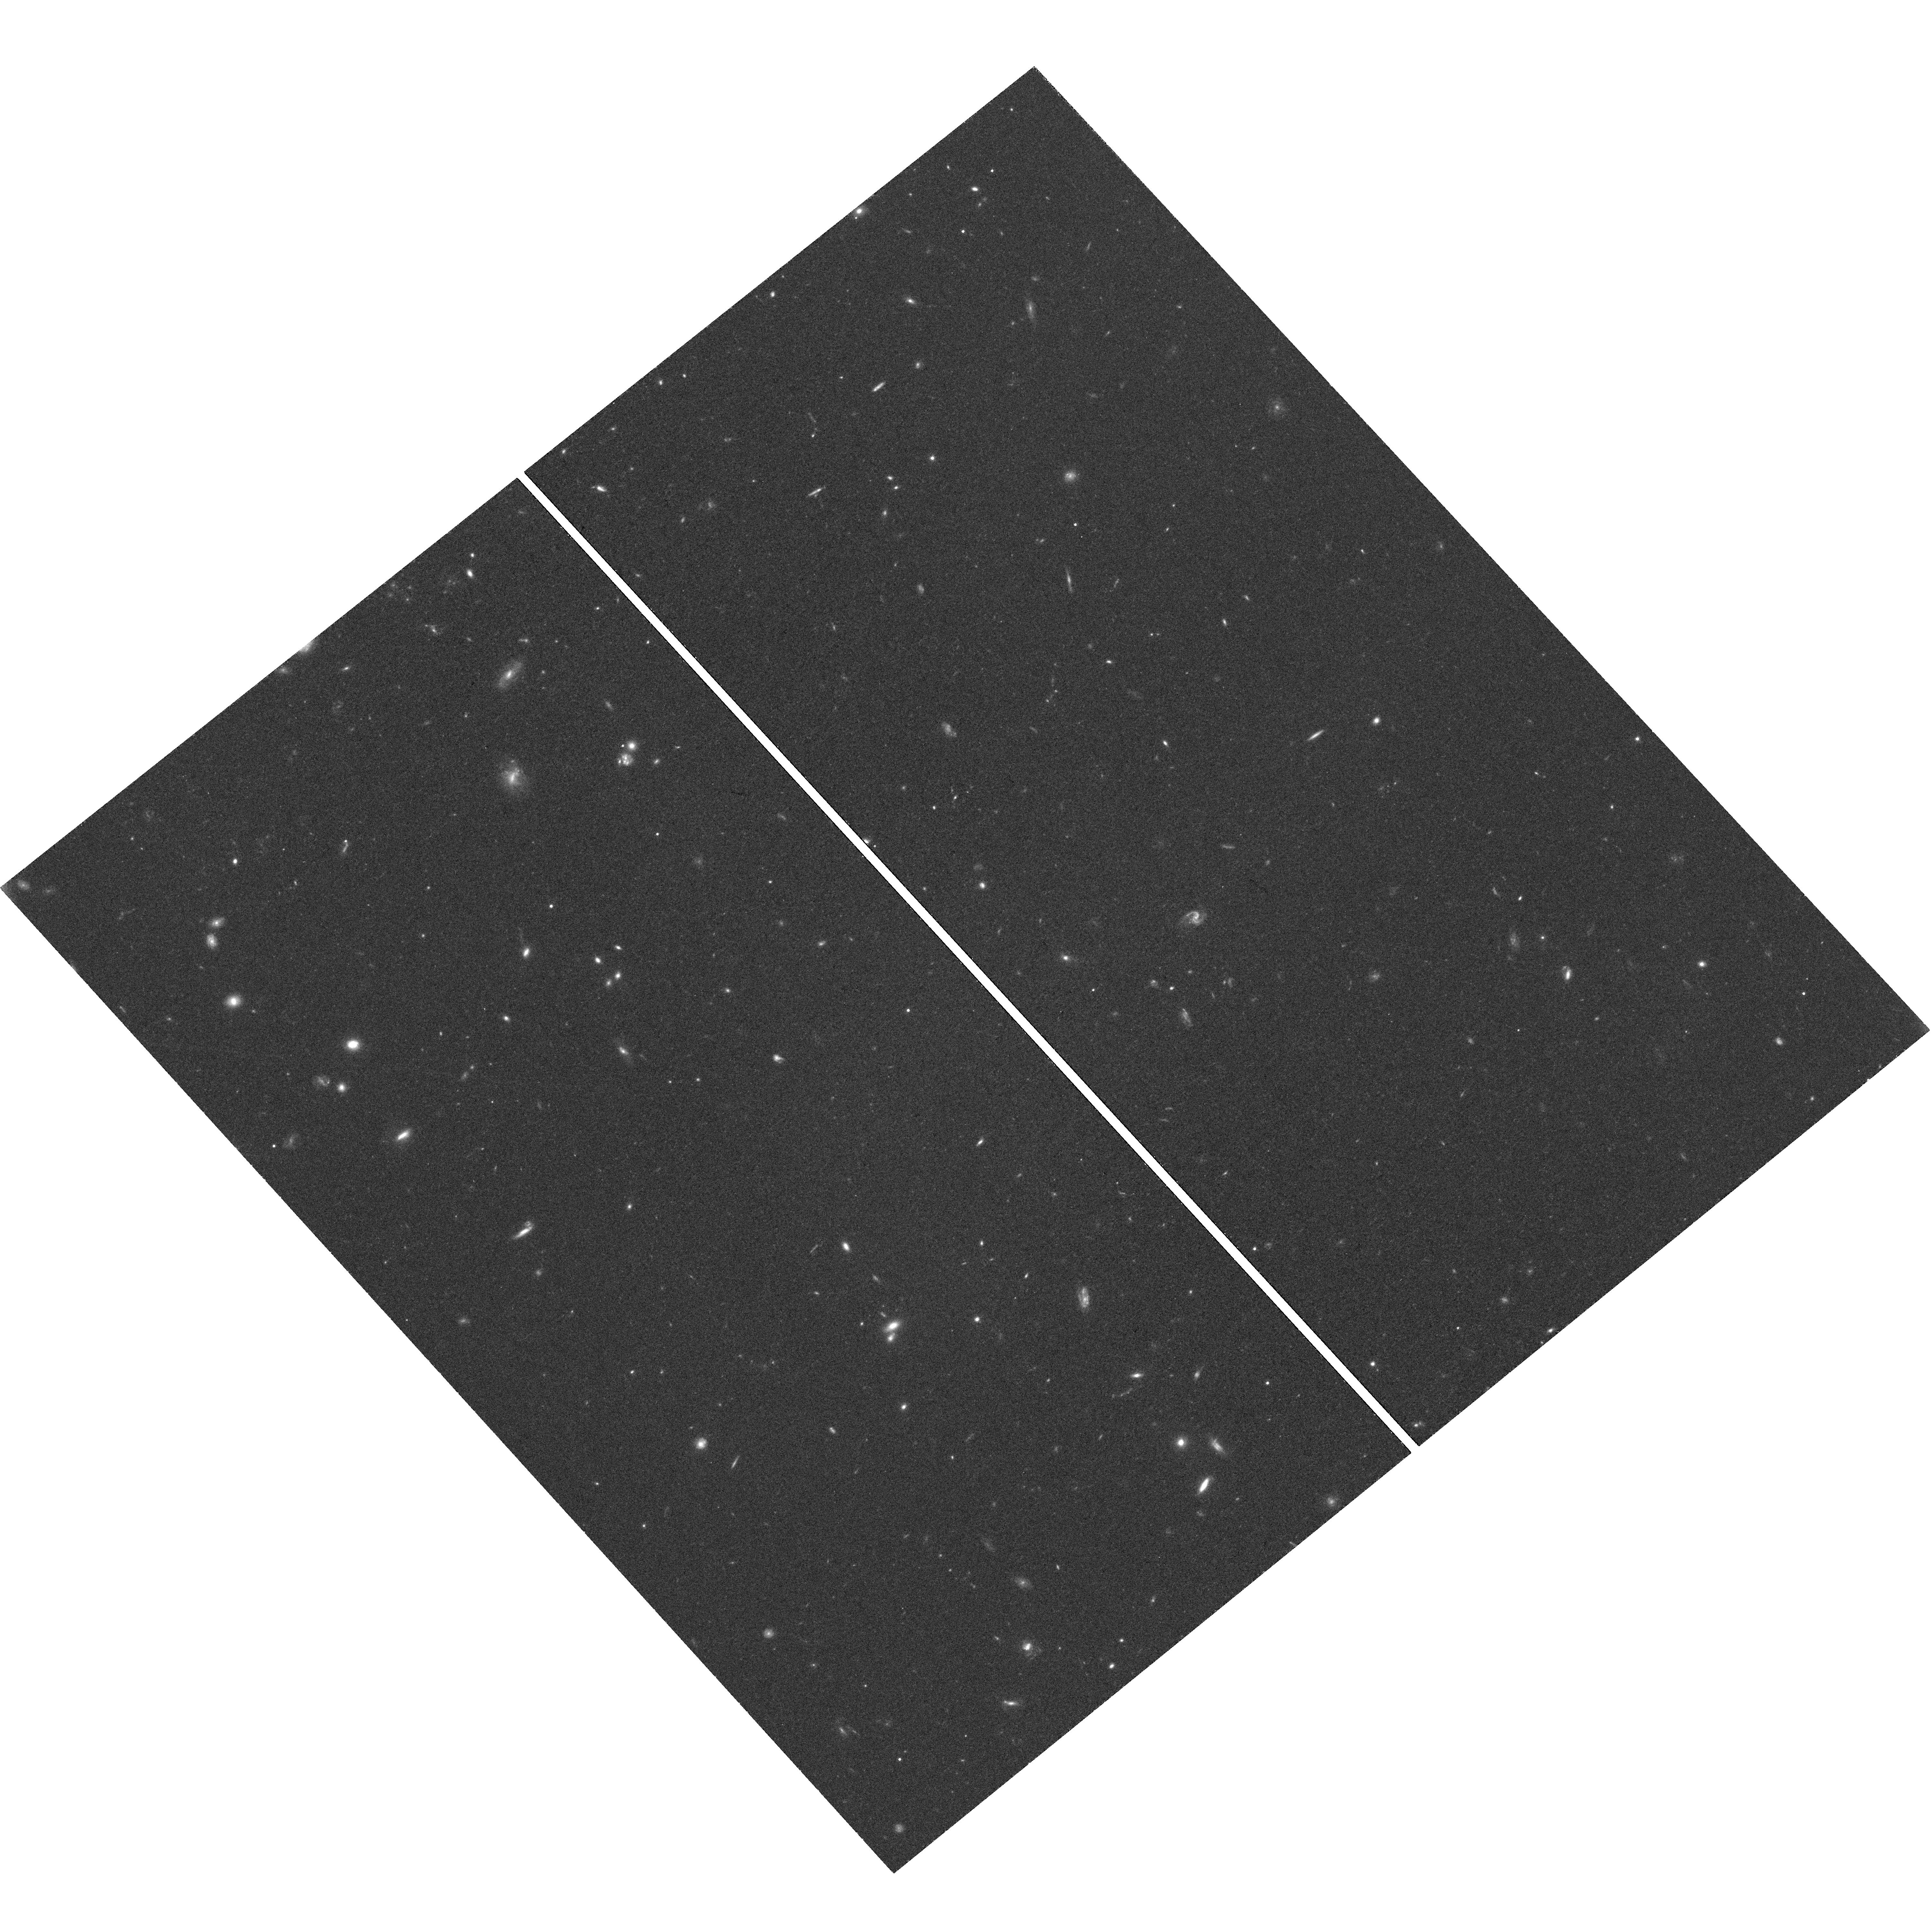
Target: field at RA 172.862°, Dec 2.157°. Instrument: WFC3/UVIS. Filter: F814W. Exposure: 1.3 h. Observation ID: hst_14770_04_wfc3_uvis_f814w_id6m04

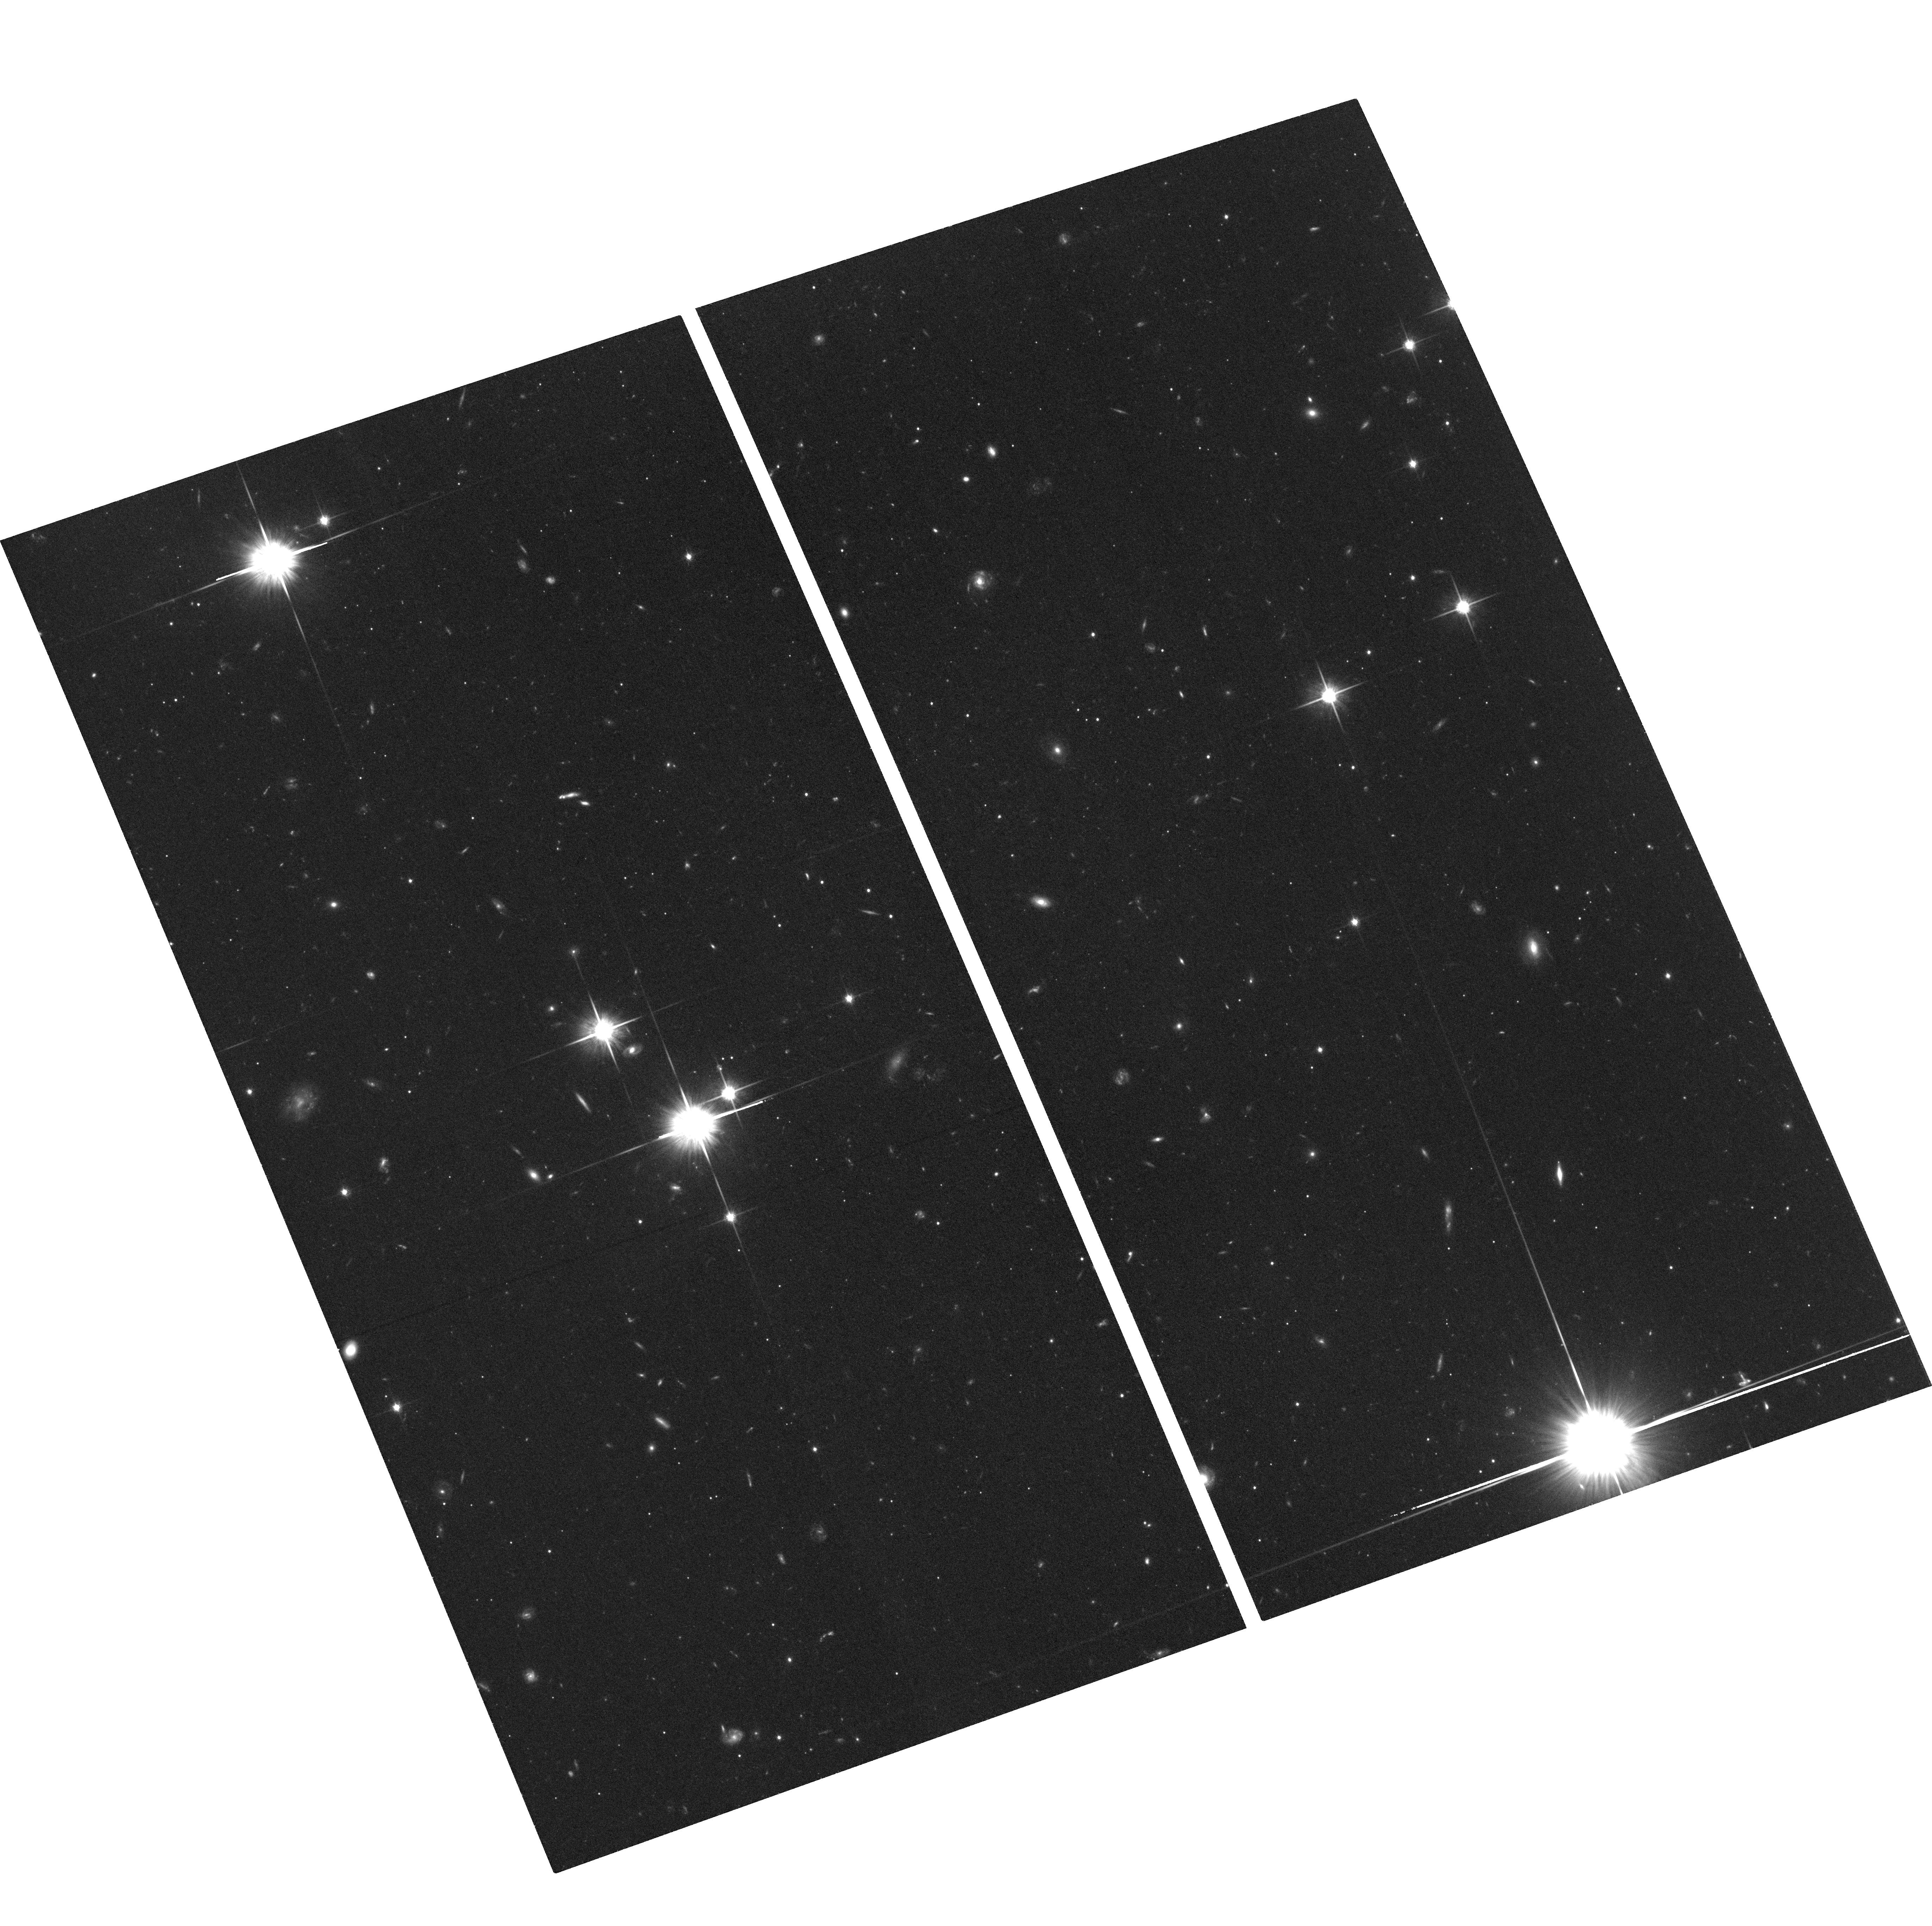
Target: CRATER-2. Instrument: ACS/WFC. Filter: F814W. Exposure: 1.4 h. Observation ID: hst_14770_02_acs_wfc_f814w_jd6m02

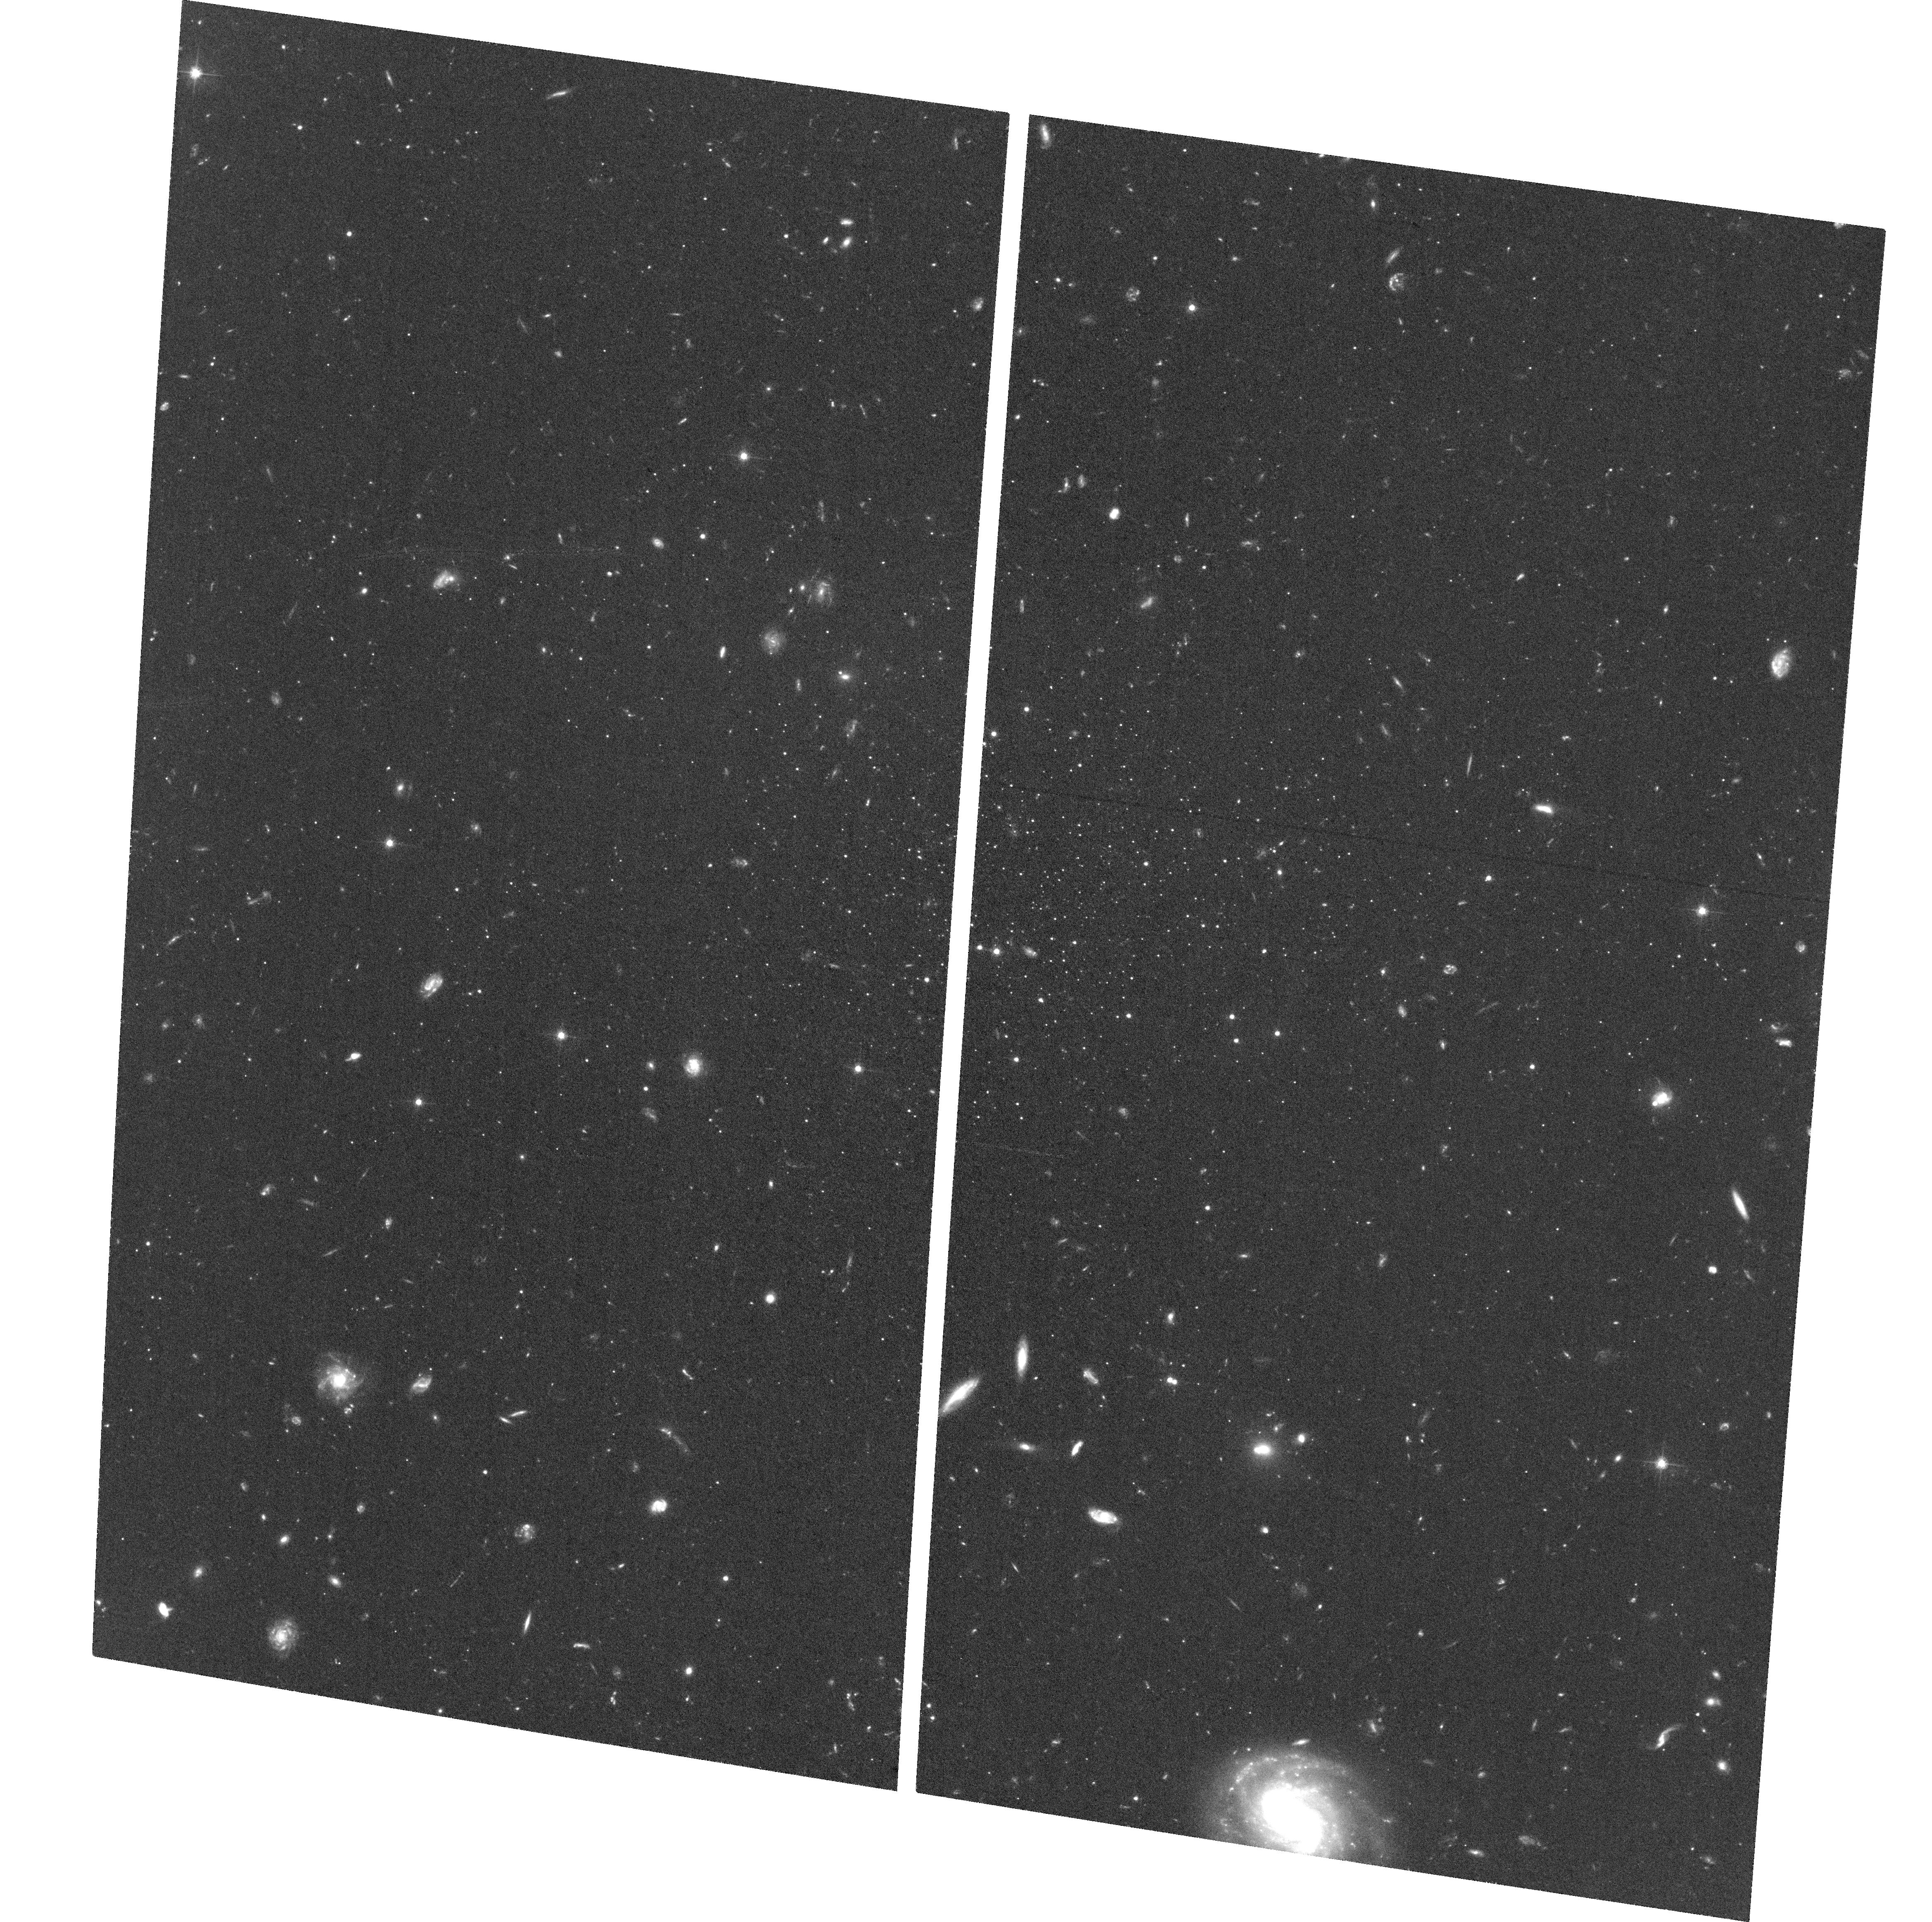
Target: LEO-V. Instrument: ACS/WFC. Filter: F606W. Exposure: 1.3 h. Observation ID: hst_14770_03_acs_wfc_f606w_jd6m03

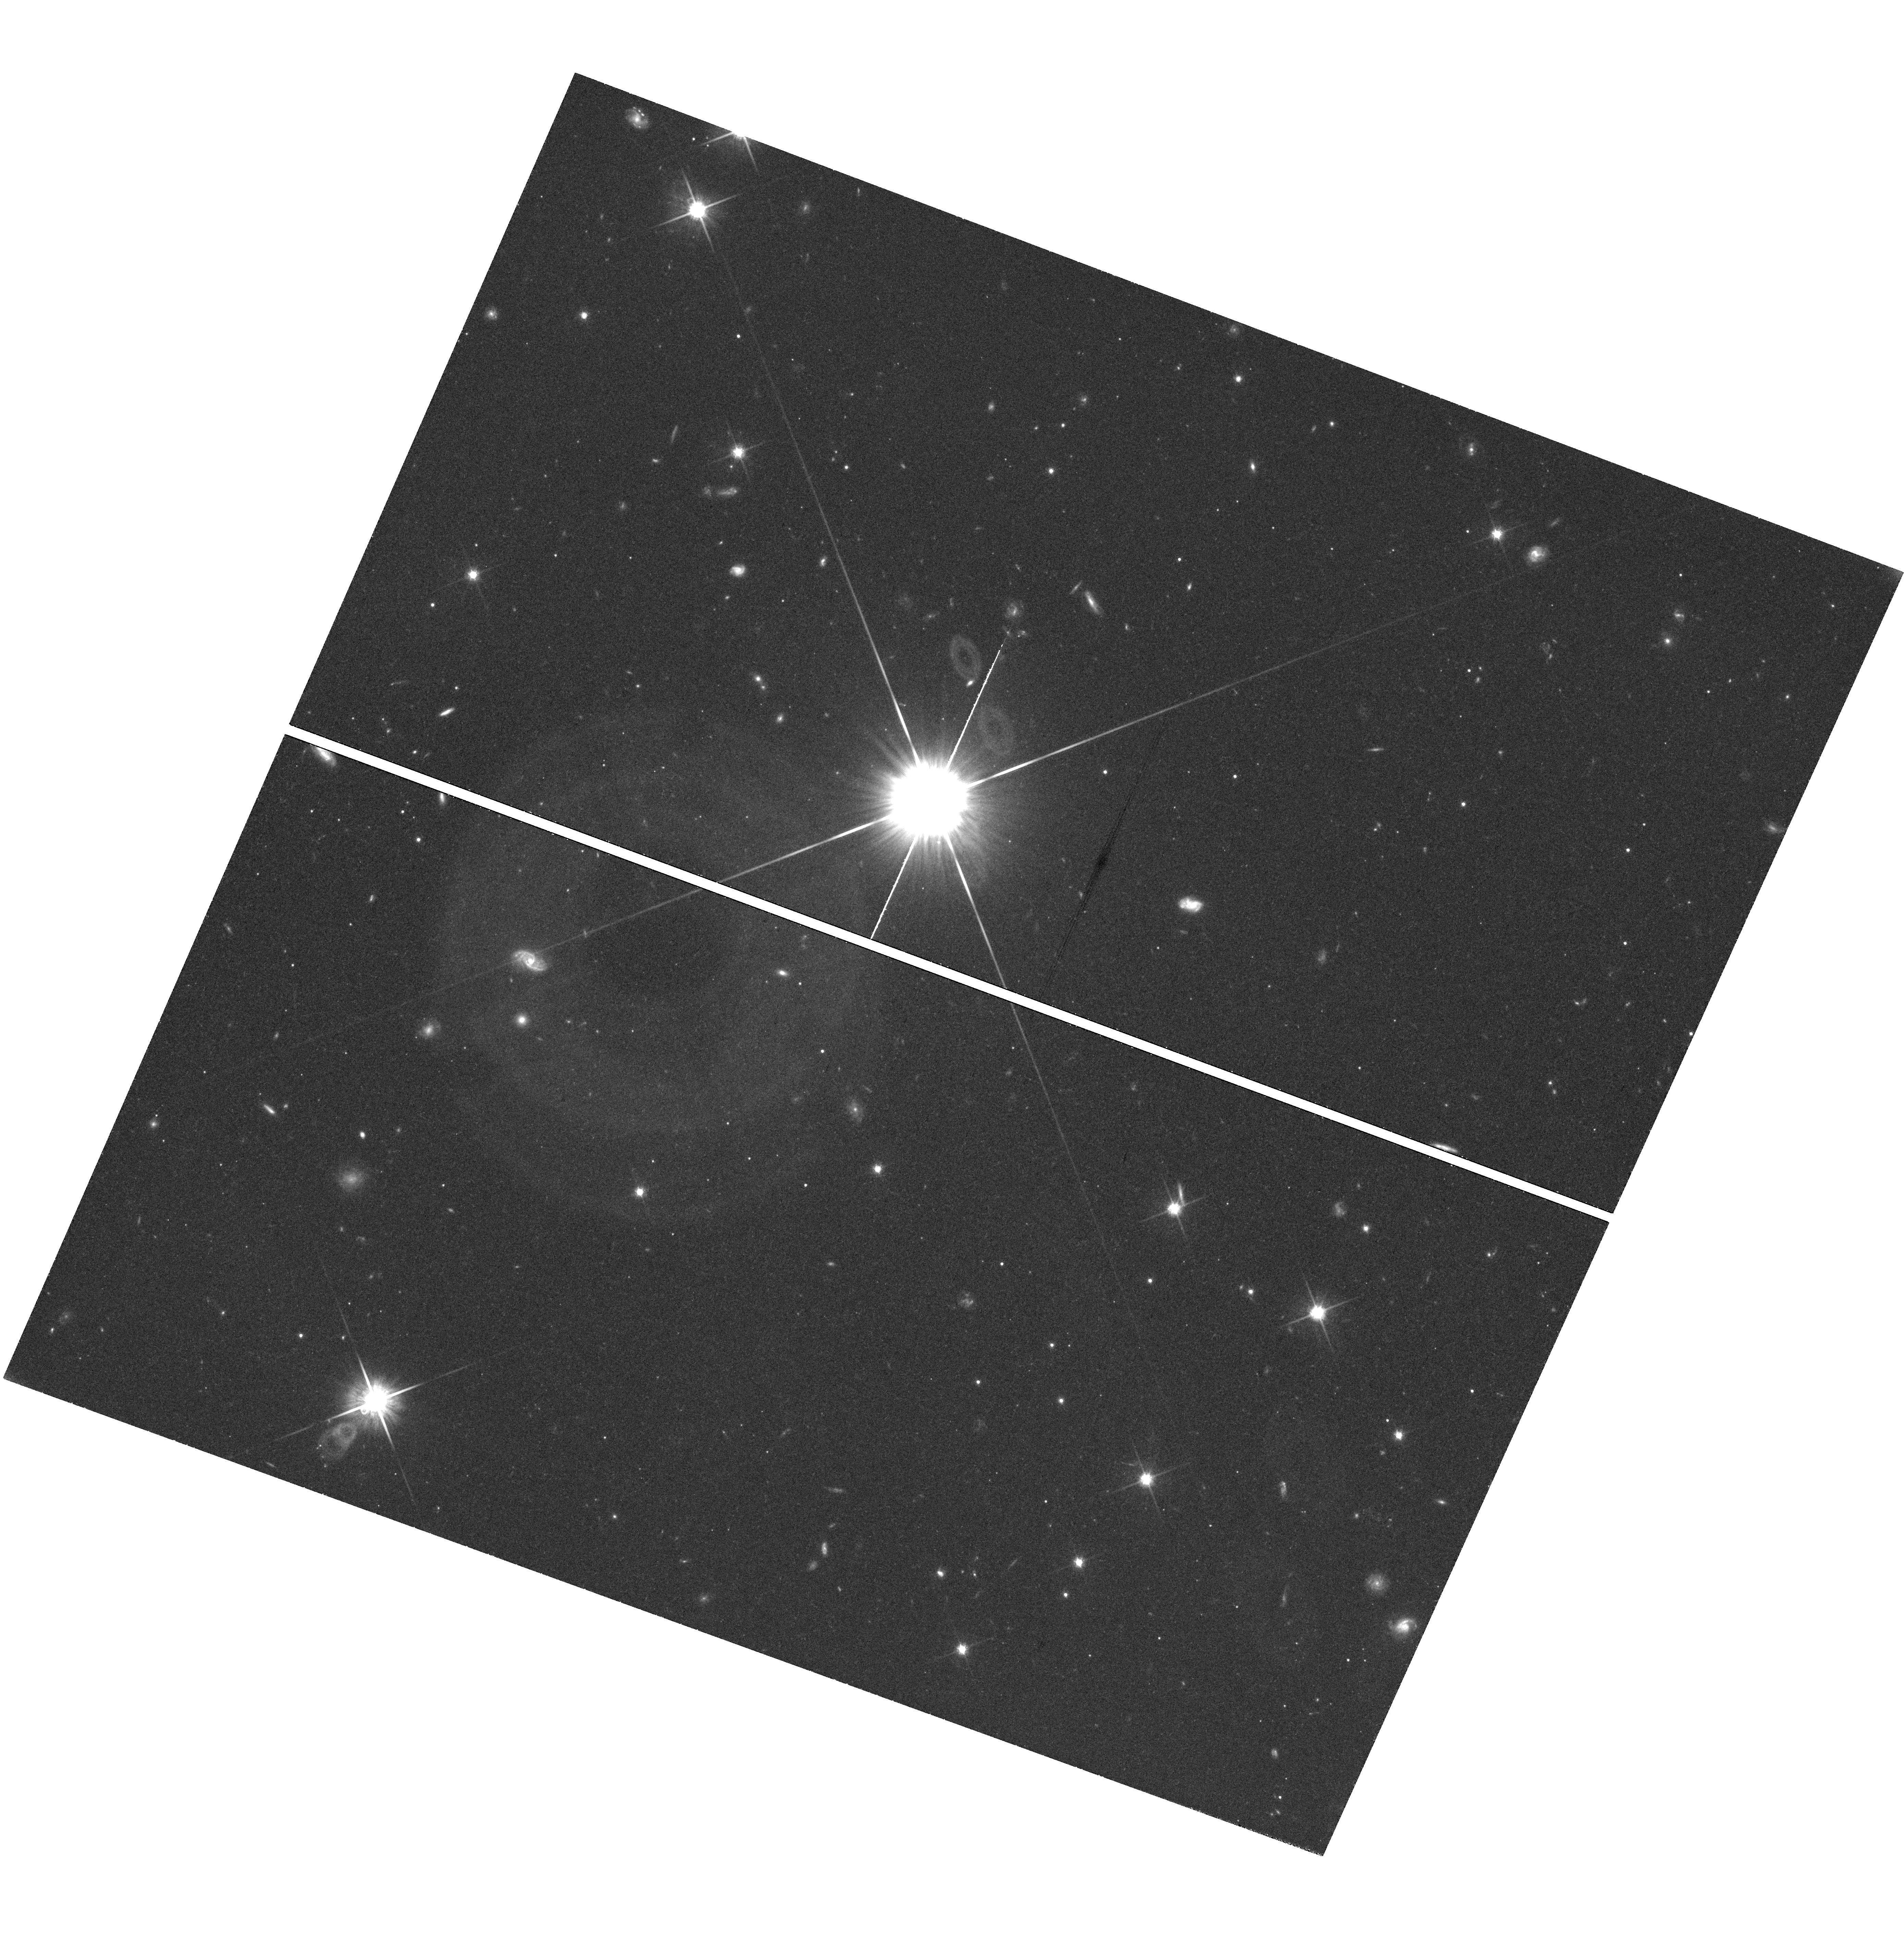
Target: field at RA 177.273°, Dec -18.324°. Instrument: WFC3/UVIS. Filter: F814W. Exposure: 1.4 h. Observation ID: hst_14770_02_wfc3_uvis_f814w_id6m02

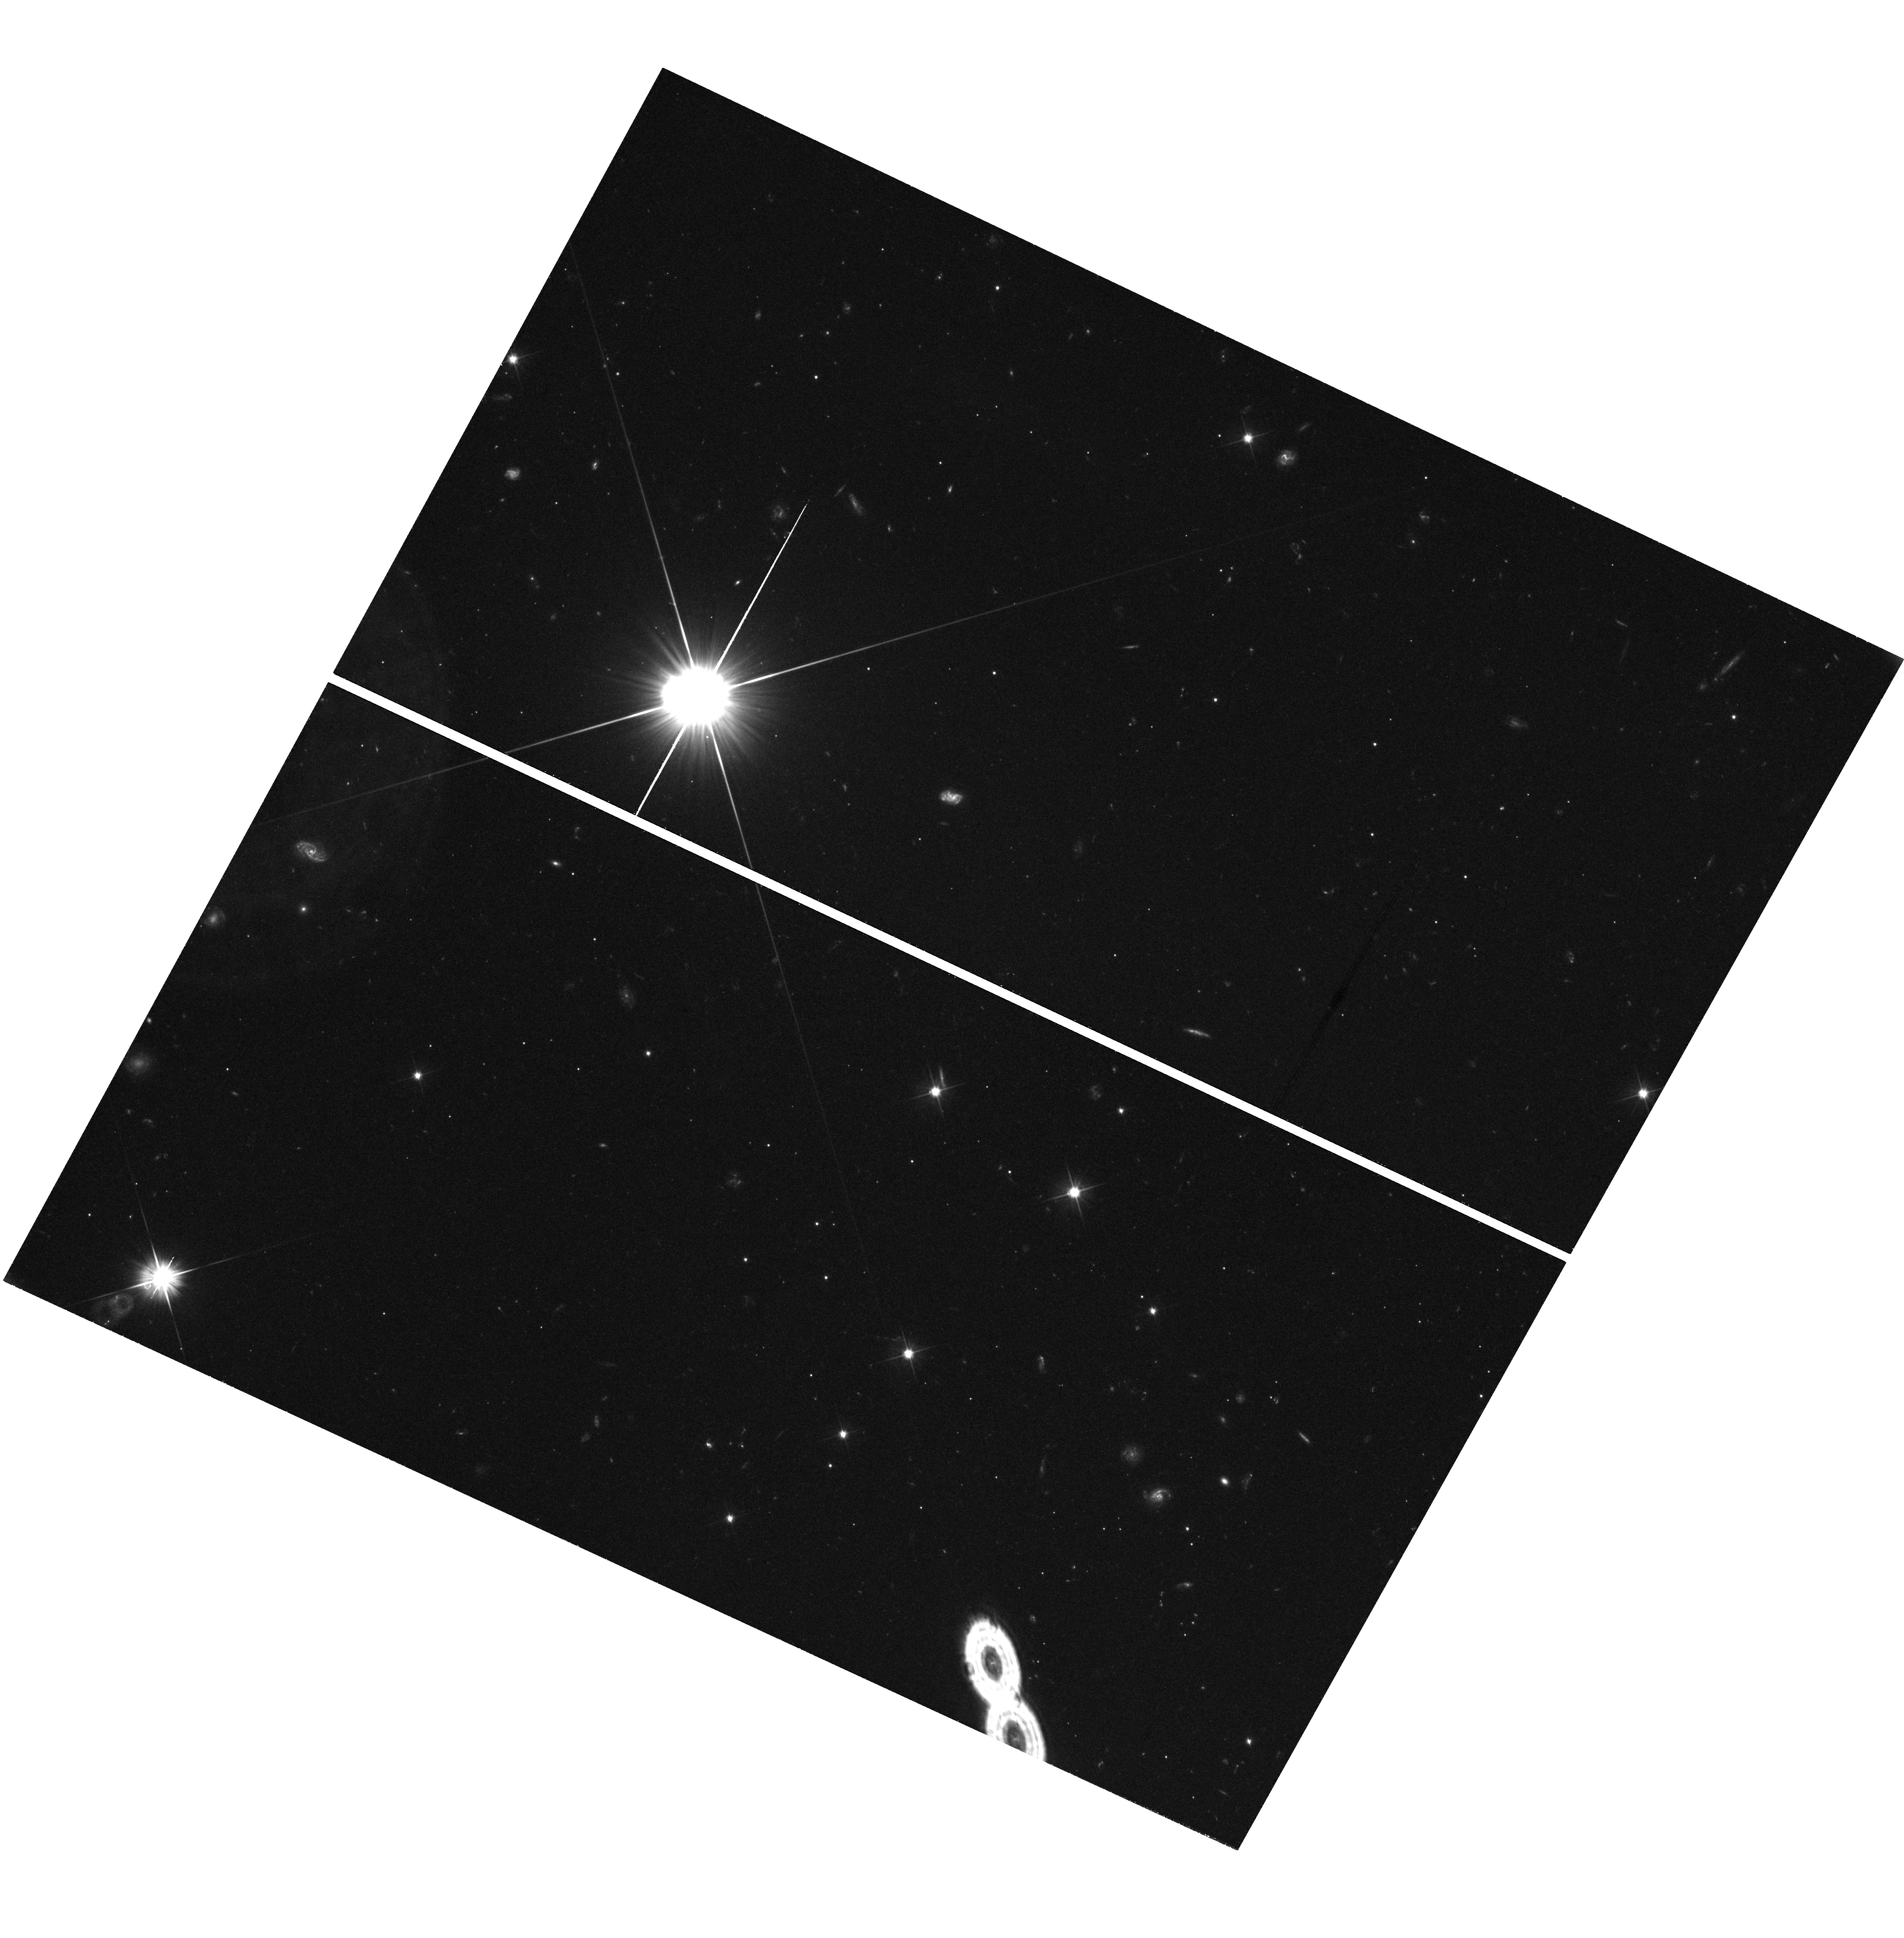
Target: field at RA 177.265°, Dec -18.327°. Instrument: WFC3/UVIS. Filter: F606W. Exposure: 1.4 h. Observation ID: hst_14770_01_wfc3_uvis_f606w_id6m01

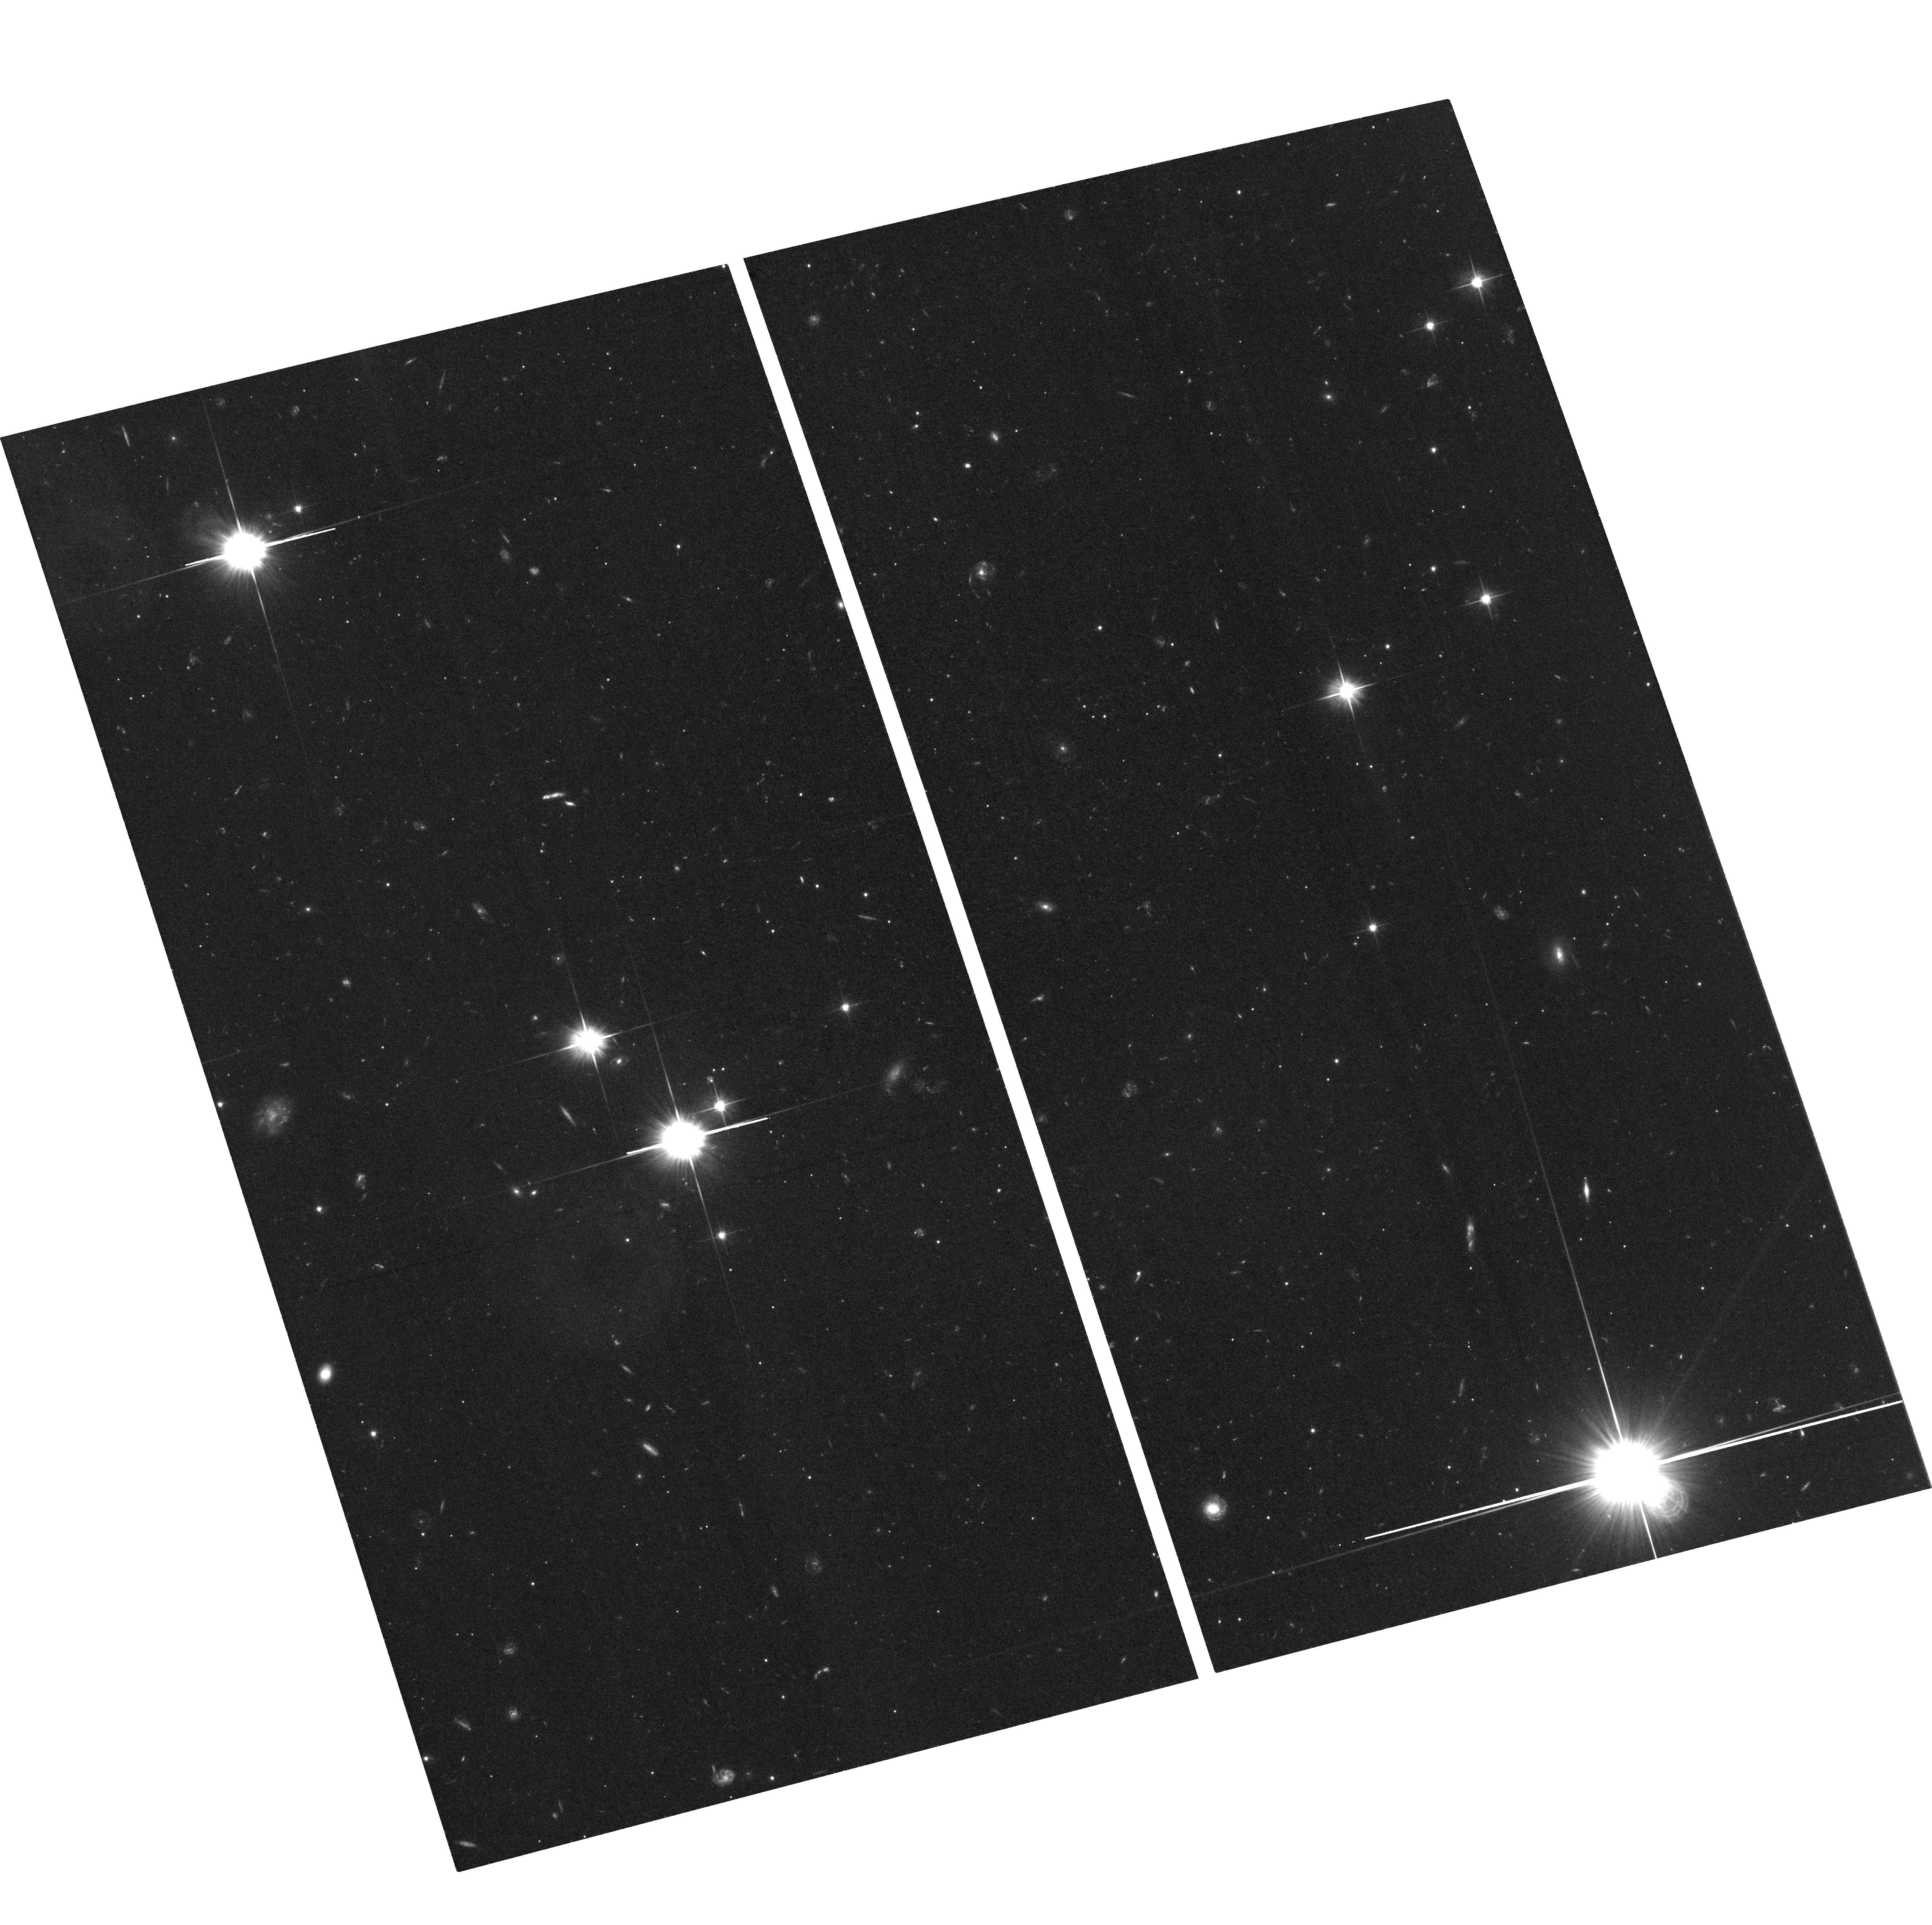
Target: CRATER-2. Instrument: ACS/WFC. Filter: F606W. Exposure: 1.4 h. Observation ID: hst_14770_01_acs_wfc_f606w_jd6m01

Proper Motions of the Crater-Leo Group: Testing the Group Infall Scenario (PI: Sohn, Sangmo Tony)

While substantial progress has been made in studying the dynamical properties of individual Milky Way (MW) satellites, groups of satellites have gained much interests only recently although such groups have long been predicted by cosmological simulations. Testing the picture of group infall requires the identification of candidate systems and measurement of their full 6D phase-space coordinates to assess the validity of a common orbital history. The Crater-Leo group of MW satellites (Crater 1/2, Leo II, IV, and V) constitute the best such candidates. Their numbers, positions, distances, line-of-sight velocities, and star formation histories (SFHs) are all indicative of a common origin. However, proper motion (PM) is the one key ingredient missing to study these valuable objects in great detail. Leo II has existing multi-epoch data in the archive and Leo IV will soon have PMs from our ongoing HST program. We propose to measure the PMs of the other 3 objects that belong to the Crater-Leo Group: Crater 1/2 and Leo V. These PMs will allow us to definitively confirm or rule out associations. There is a high chance that our measurements will identify the first known group of low-mass MW satellites, a key milestone towards ratifying LCDM theory. This finding will revolutionize research in near field cosmology by allowing to study the formation histories of dwarf galaxy having originated from, and interacted with, the same group environment. Regardless of the outcome, the newly defined orbits of these systems will furthermore place powerful constraints on the potential of the MW halo at distances where few probes exist. In Cycle 24, we will obtain first-epoch images for the two galaxies Crater 2 and Leo V. The deep F606W and F814W observations will allow us to create astrometric/photometric catalogs, construct CMDs, and study SFHs of the target galaxies in detail.